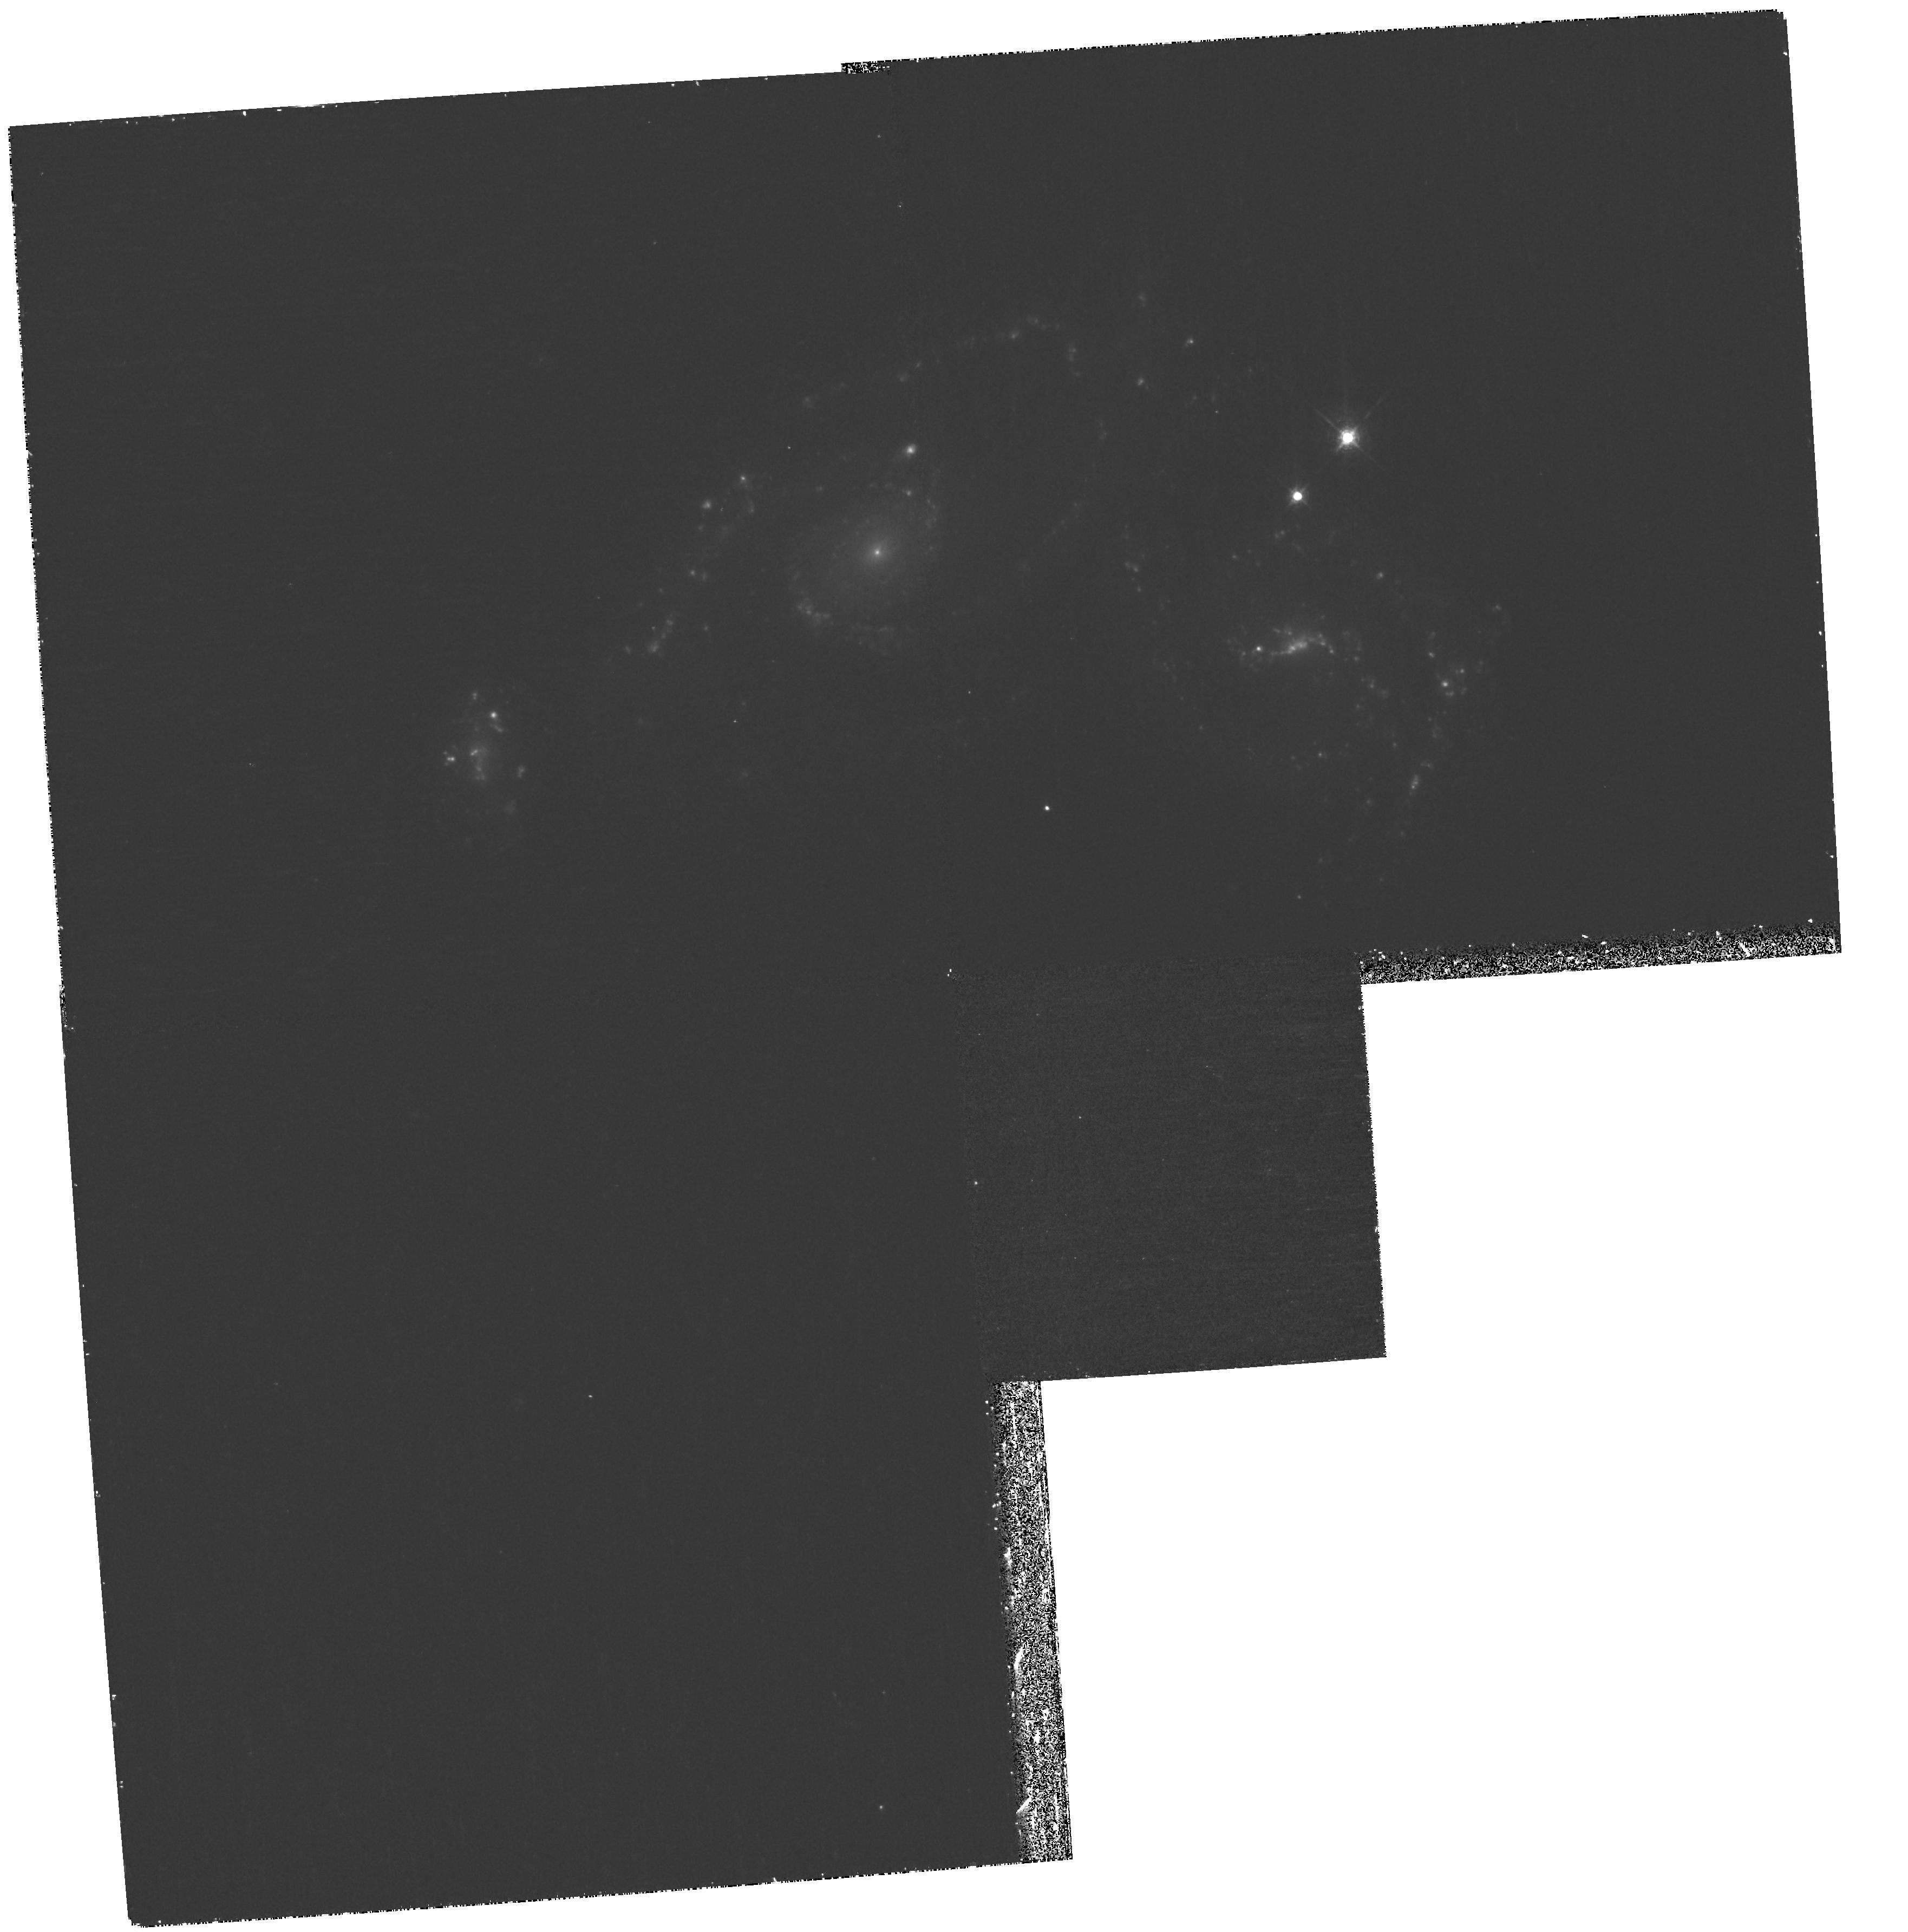
Target: NGC-5679
Instrument: WFPC2/PC
Filter: F673N
Exposure: 1.2 h
Observation ID: hst_11994_02_wfpc2_pc_f673n_ubap02

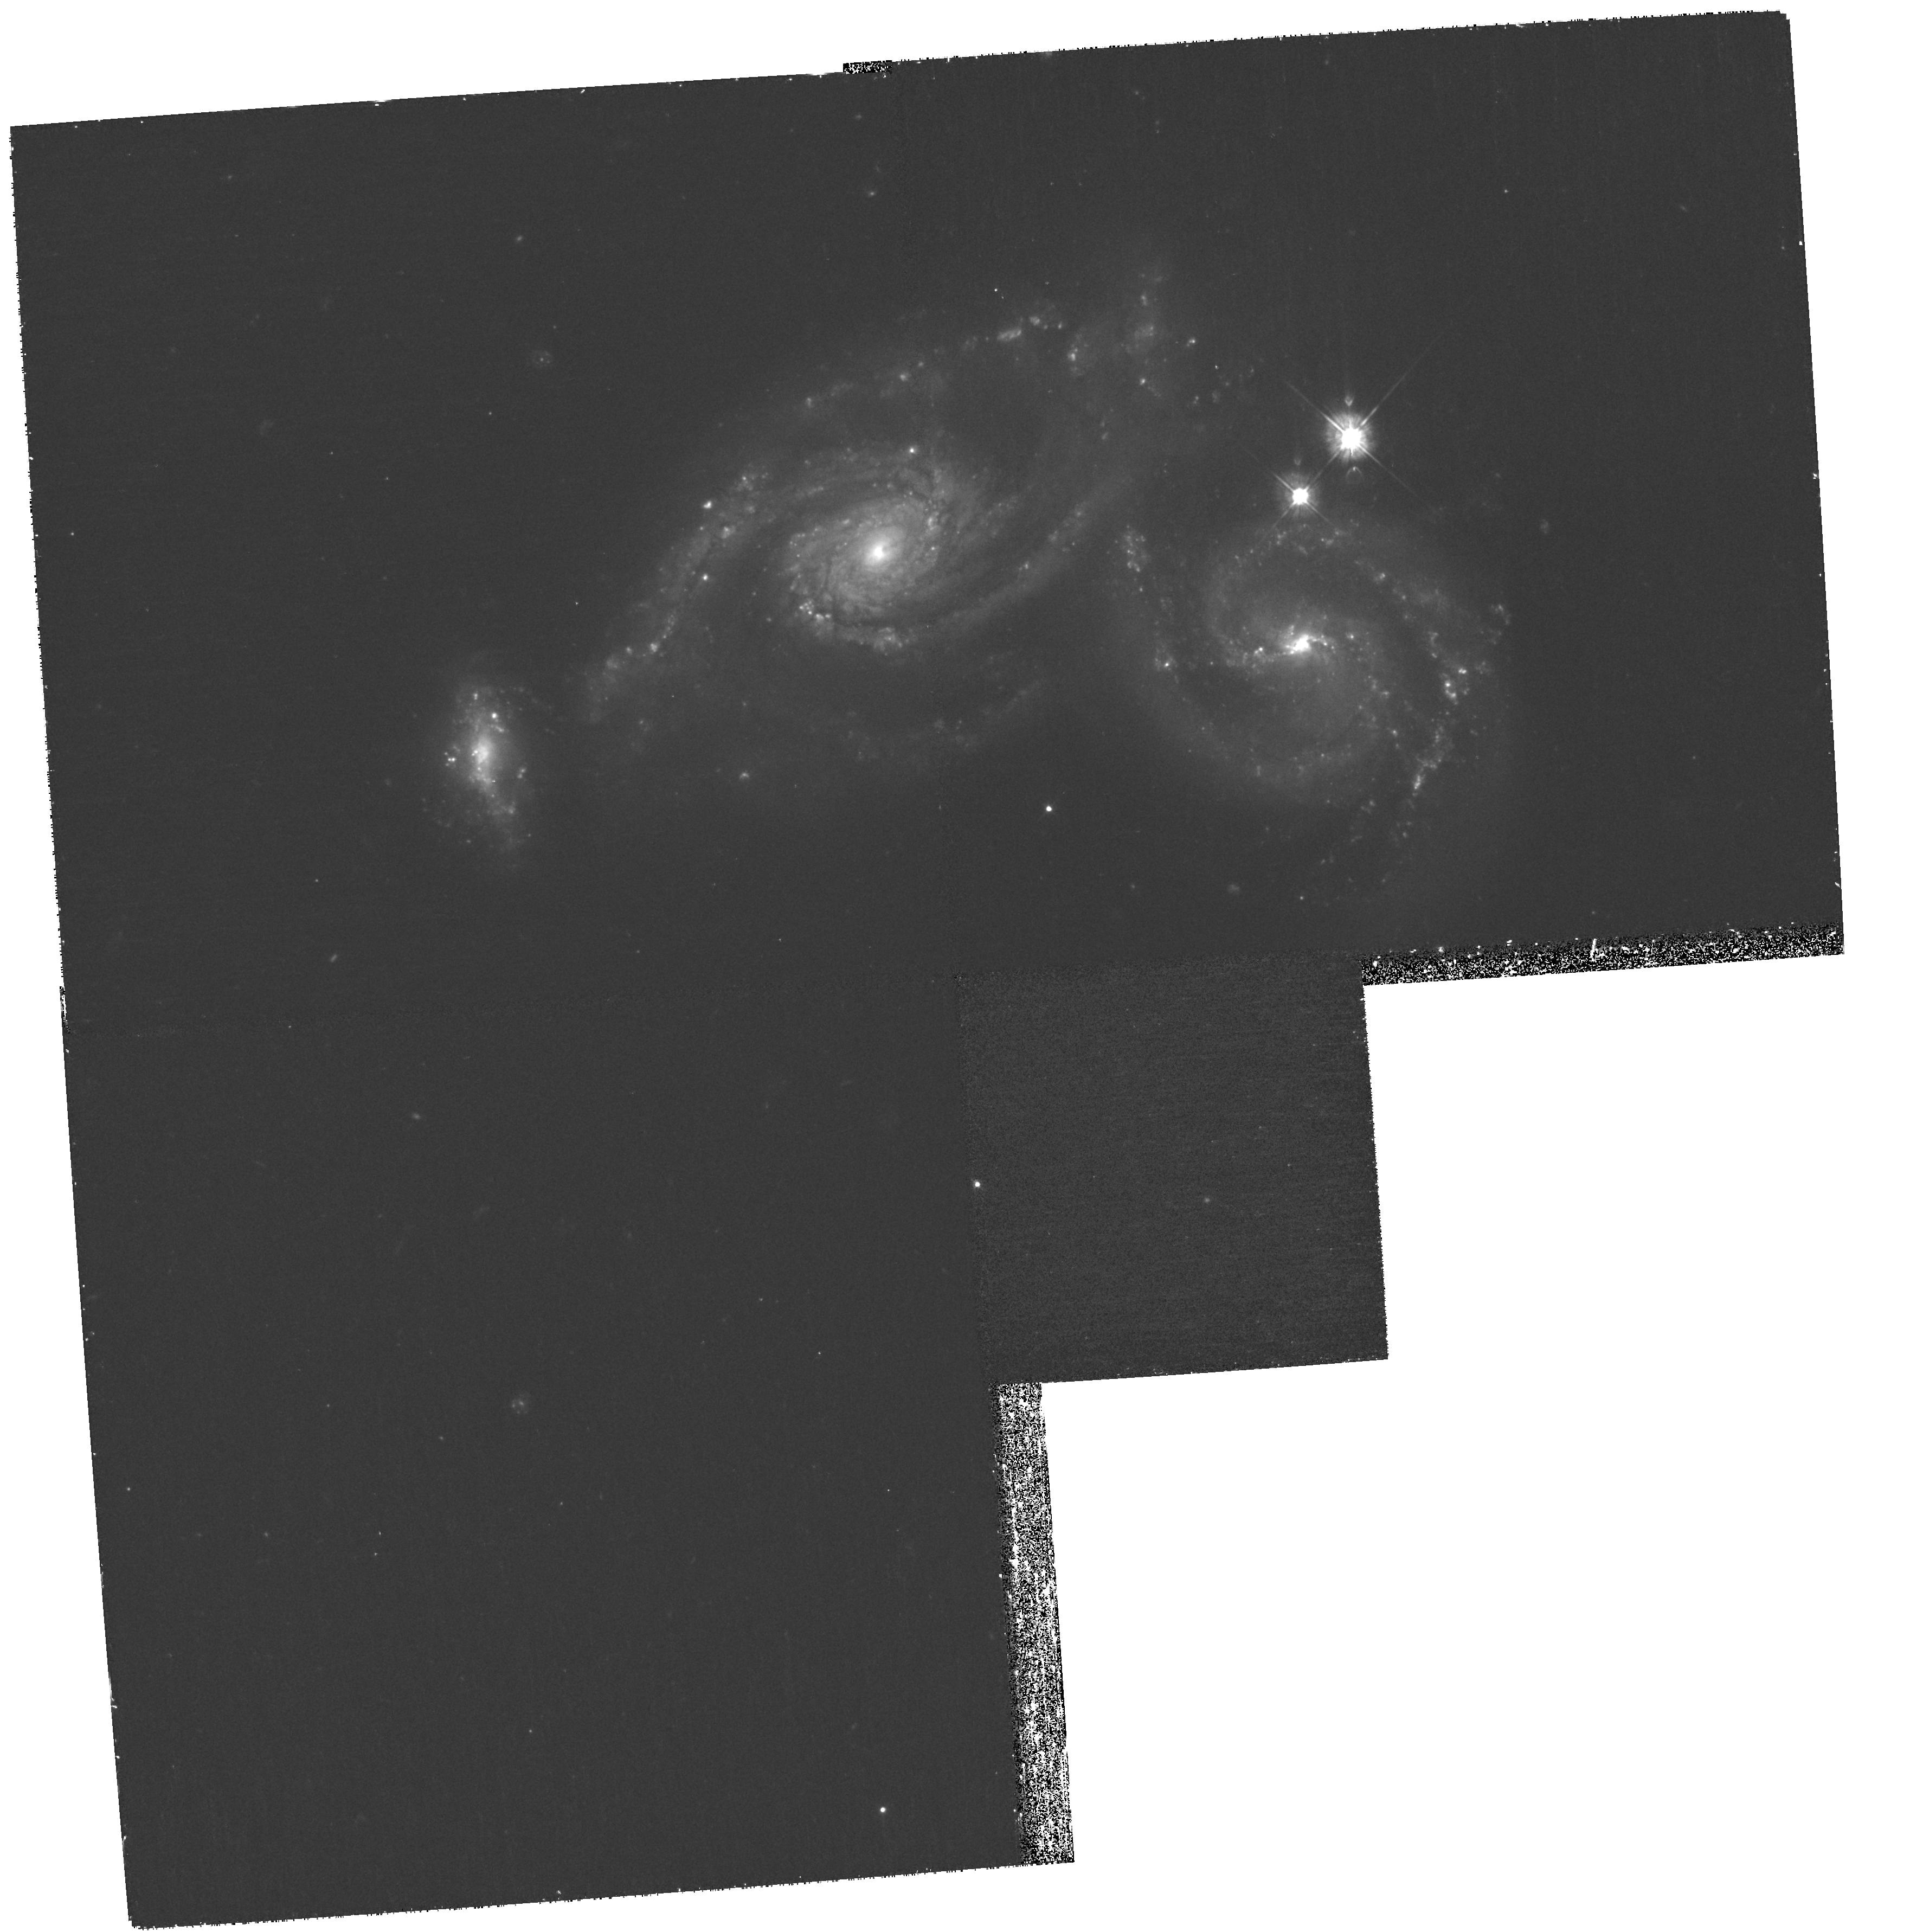
Target: NGC-5679
Instrument: WFPC2/PC
Filter: F450W
Exposure: 1.2 h
Observation ID: hst_11994_01_wfpc2_pc_f450w_ubap01

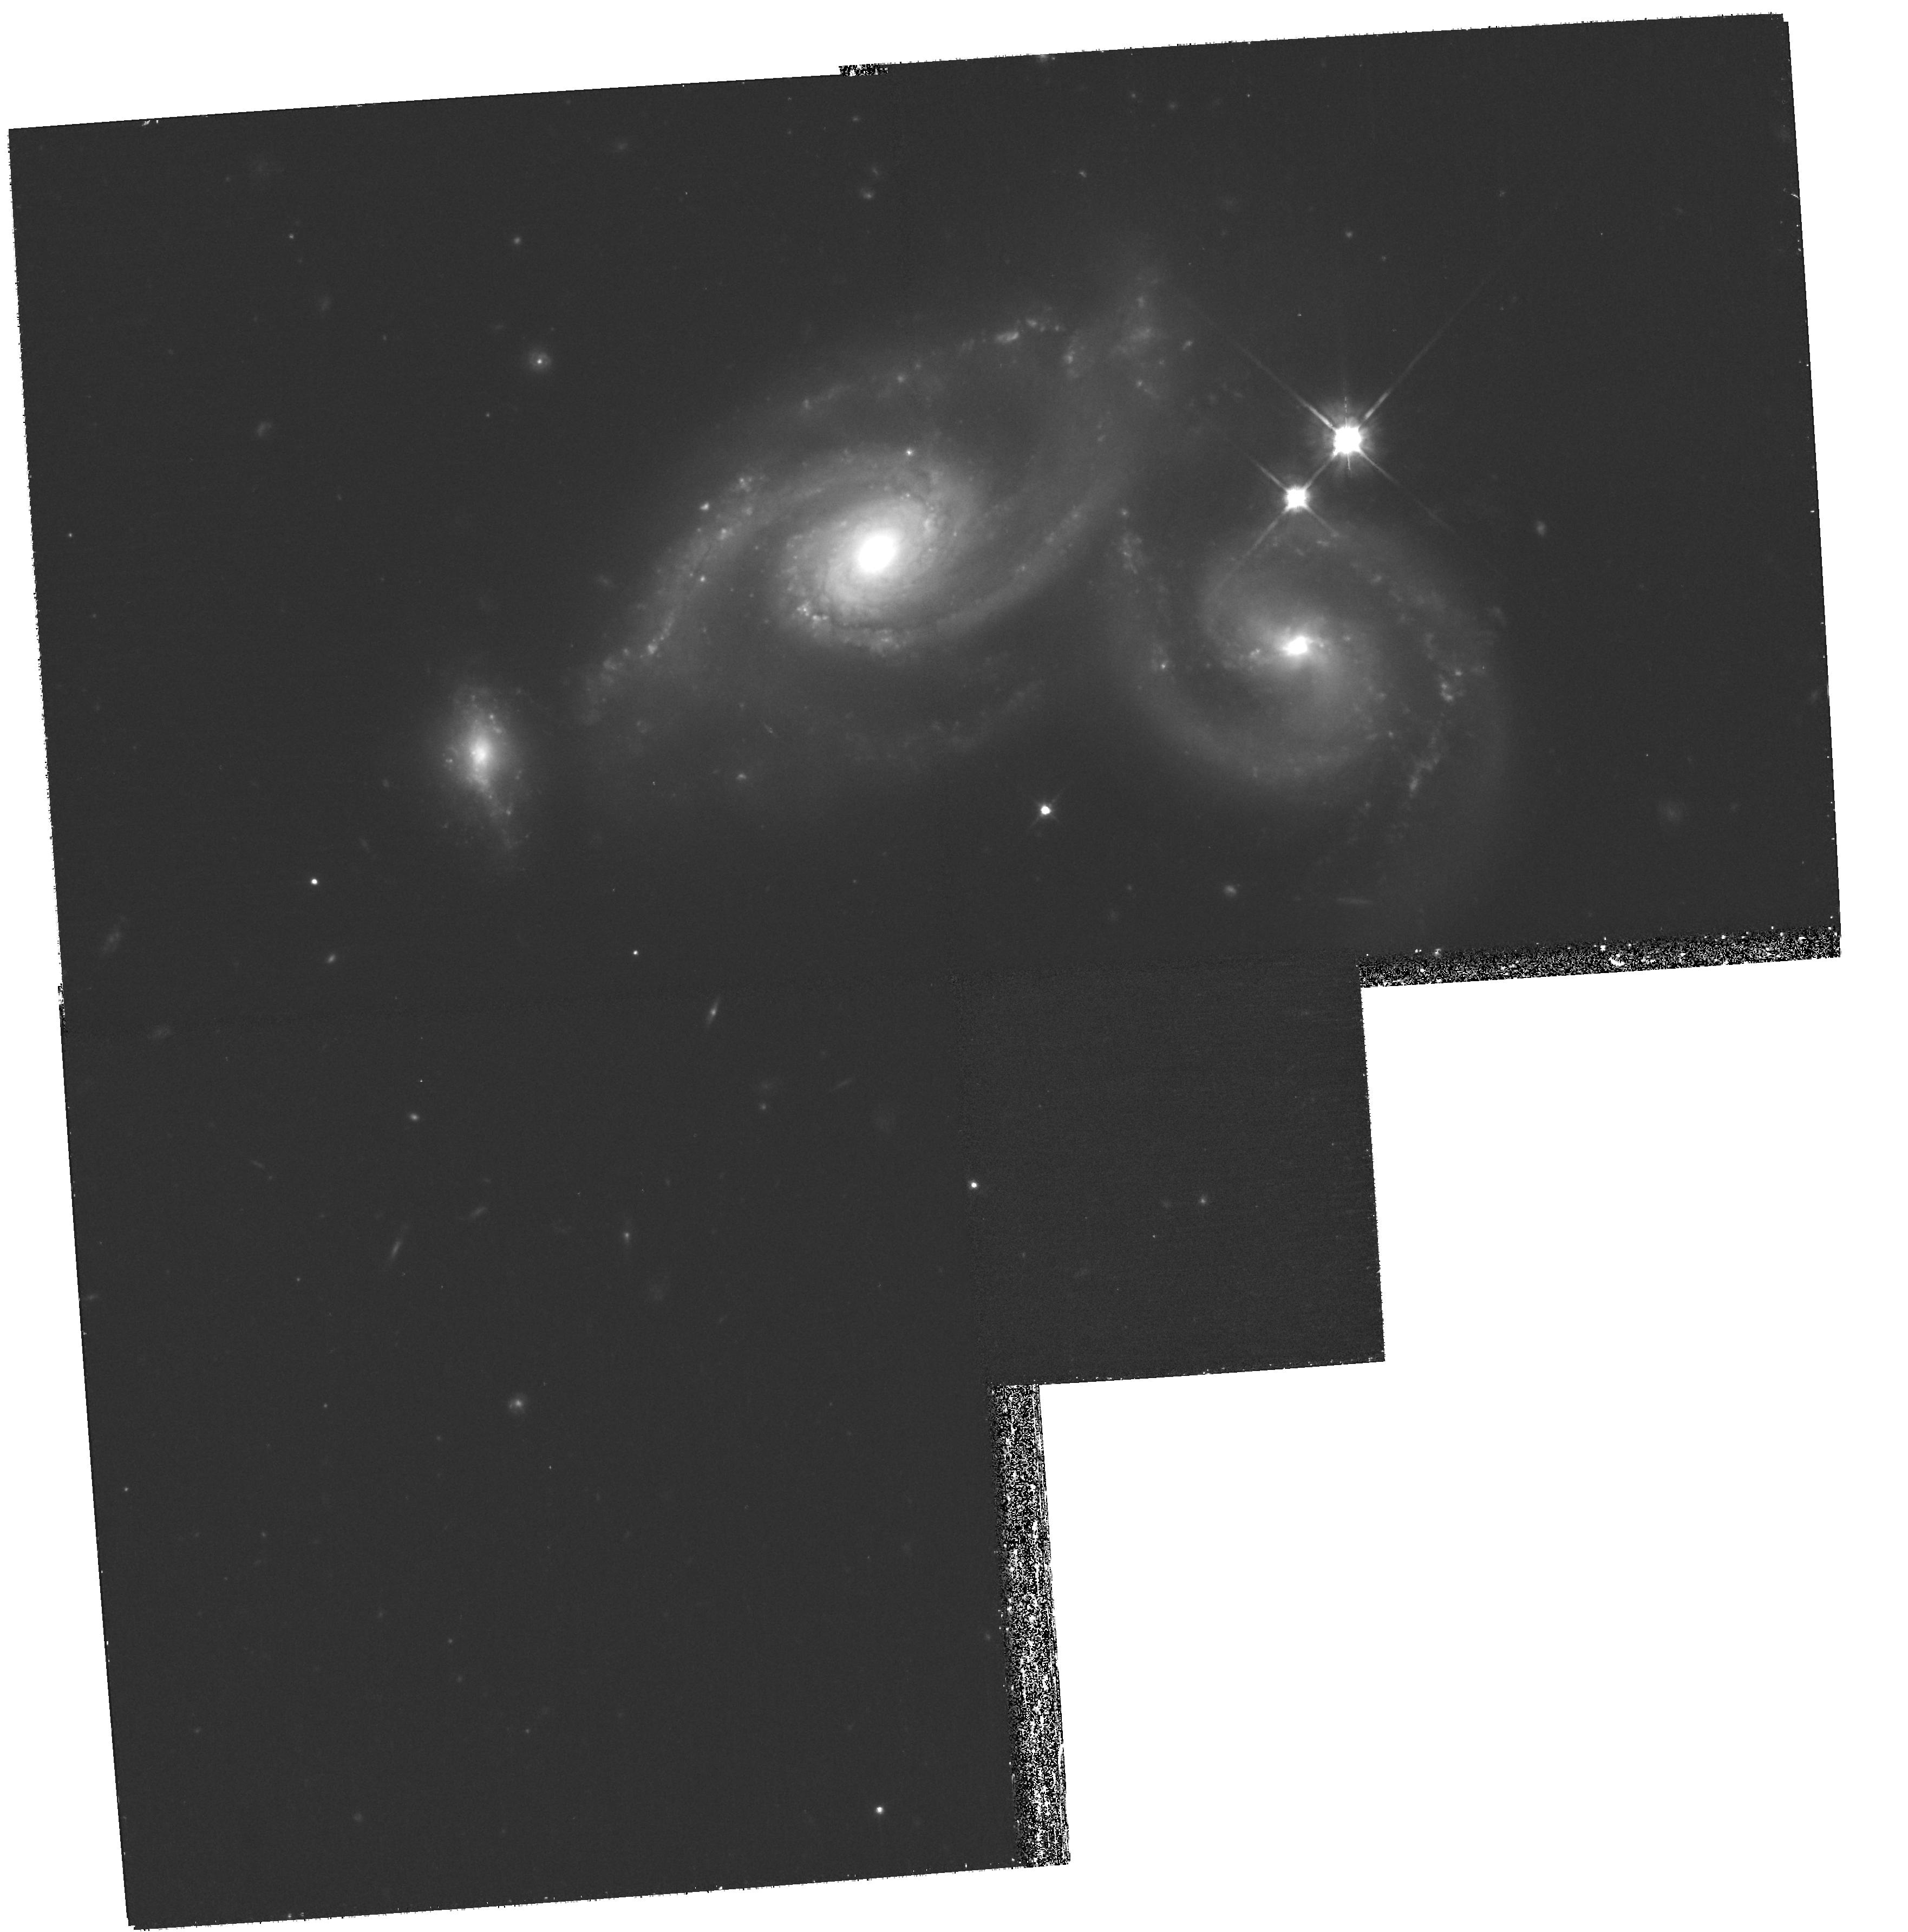
Target: NGC-5679
Instrument: WFPC2/PC
Filter: F814W
Exposure: 1.2 h
Observation ID: hst_11994_02_wfpc2_pc_f814w_ubap02

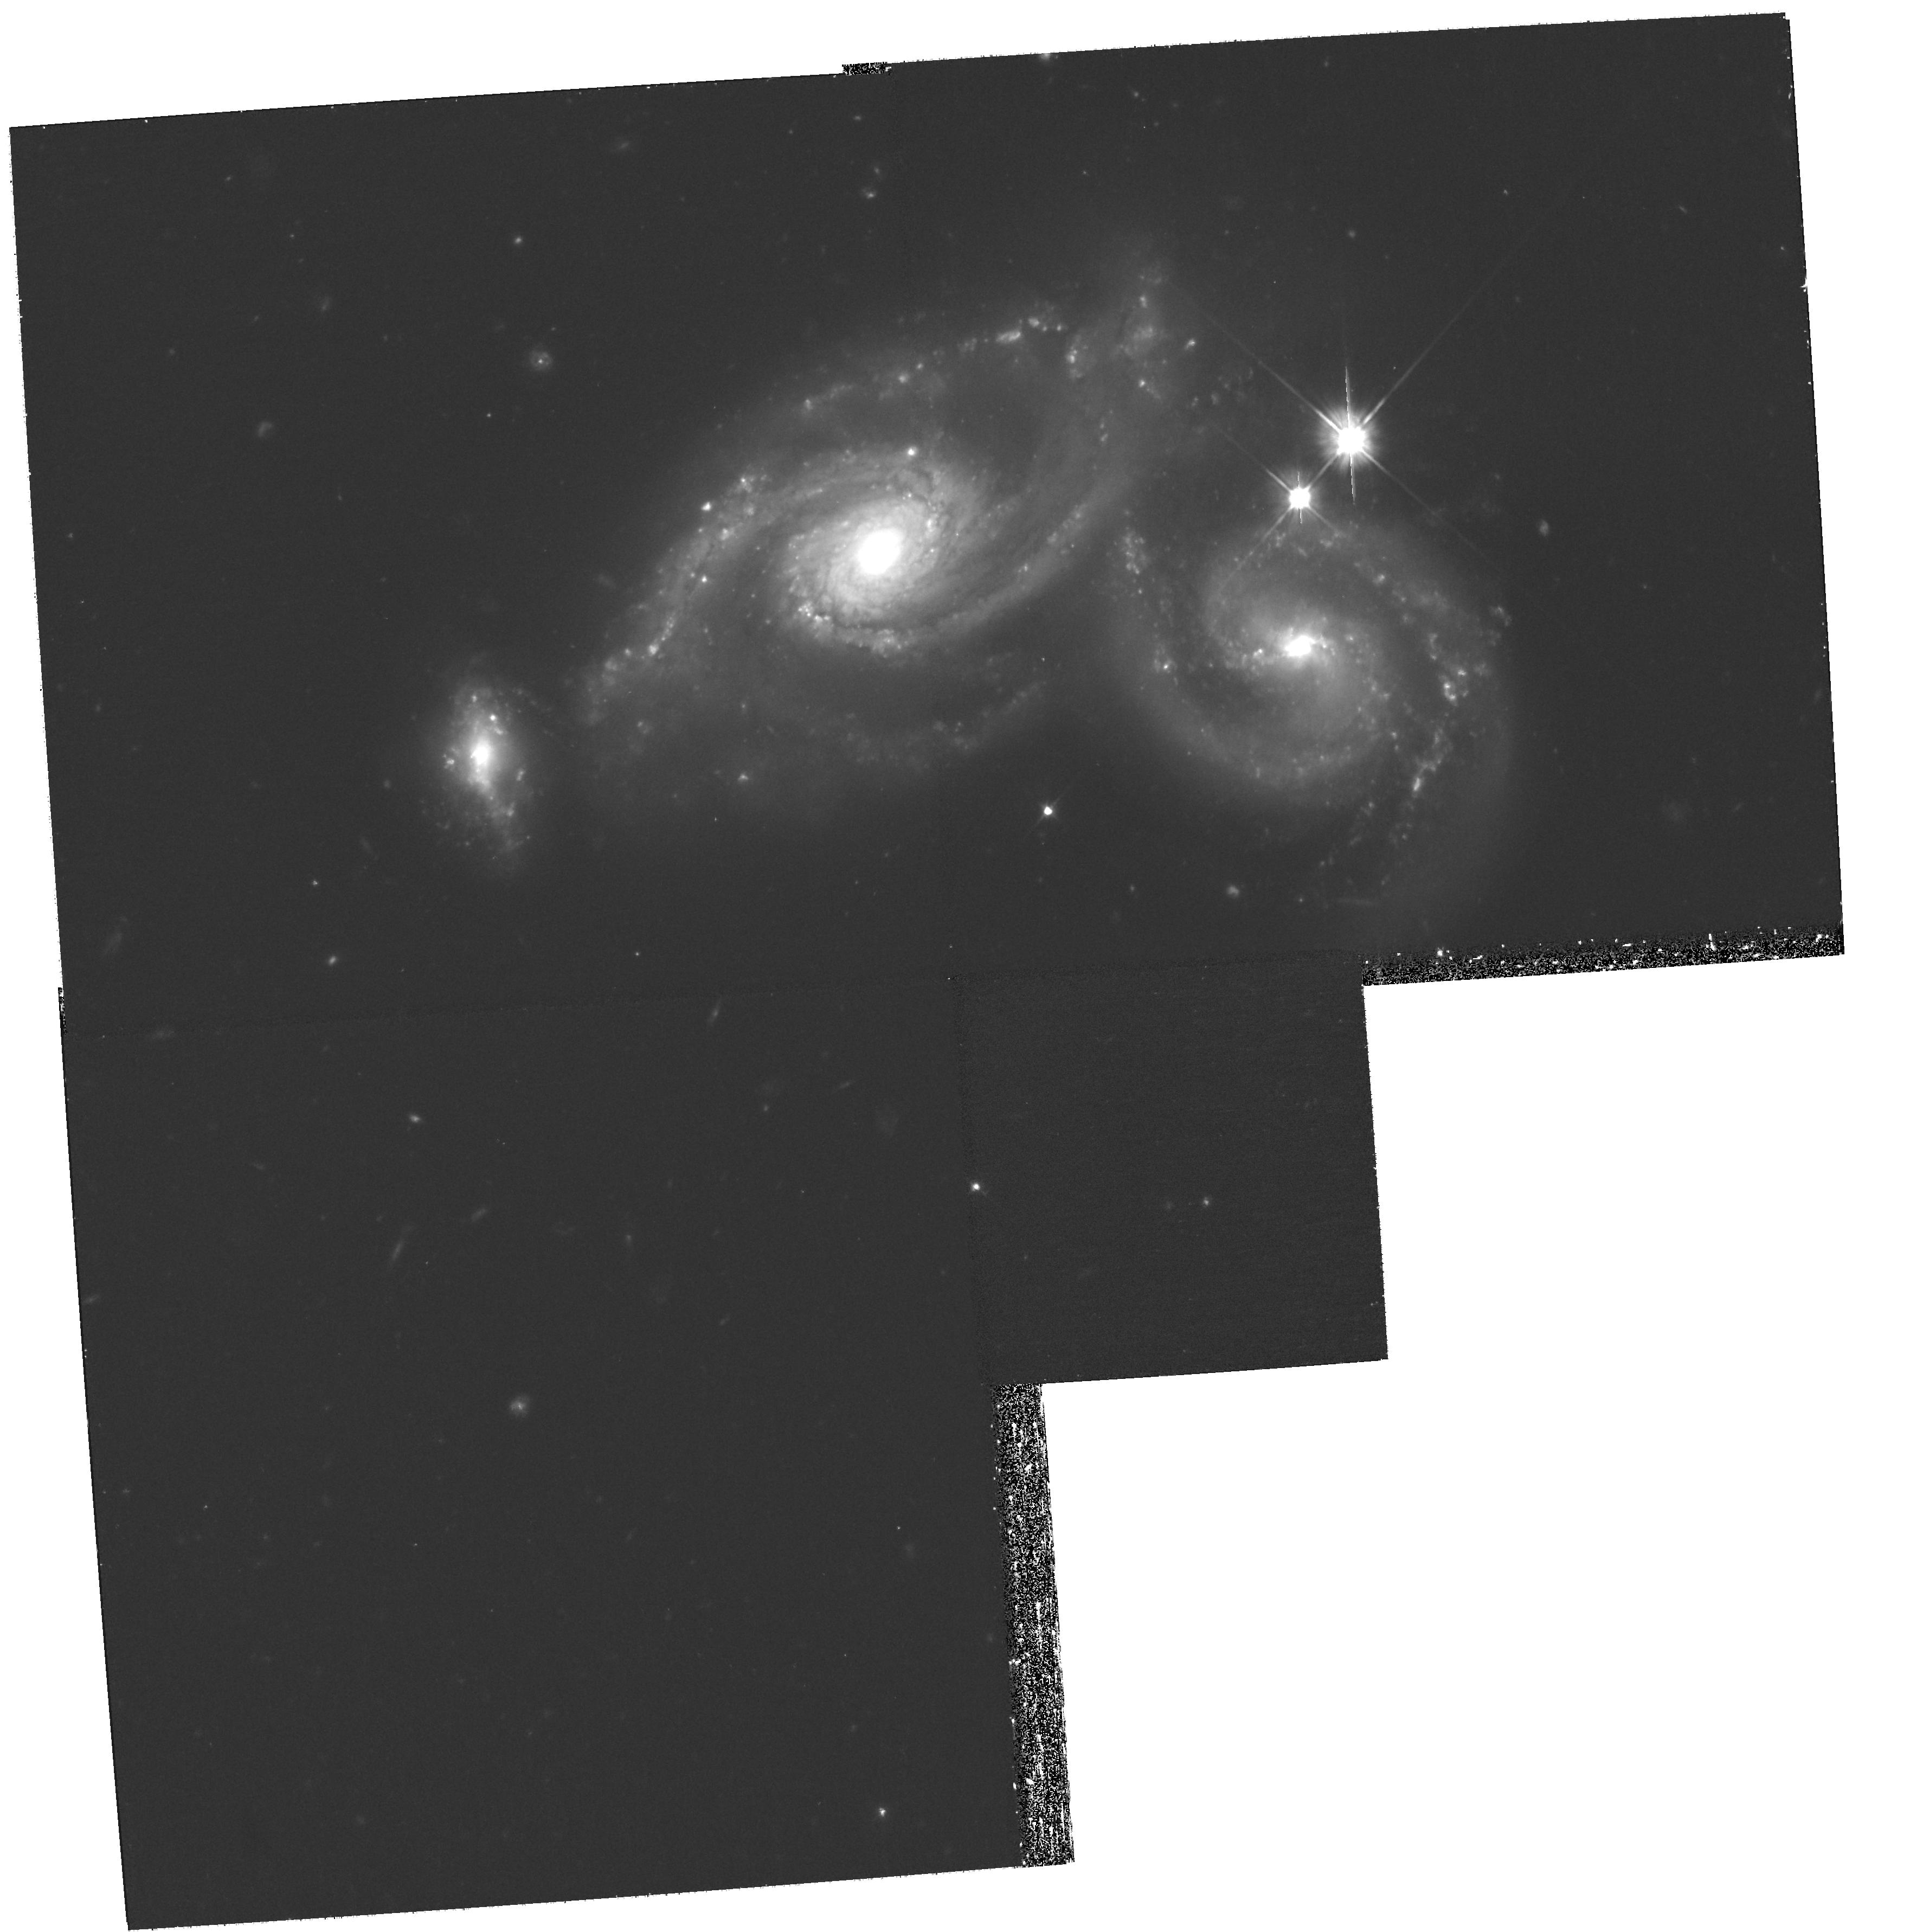
Target: NGC-5679
Instrument: WFPC2/PC
Filter: F606W
Exposure: 1.2 h
Observation ID: hst_11994_01_wfpc2_pc_f606w_ubap01

HST Participation in the IYA 100 Hours of Astronomy (PI: Livio, Mario)

As a leader in astronomical imaging and delivering Hubble science to the world, the Office of Public Outreach at Space Telescope Science Institute wishes to organize a Hubble Space Telescope participation in the 2009 International Year of Astronomy (IYA) event entitled ?100 Hours of Astronomy.? This cornerstone project, which will be held April 2 ? 5, 2009, will bring together observers from all over the world to use and look through telescopes to admire the heavens. We will have a public voting session that will highlight six astronomical objects that have never been viewed with Hubble. Objects have been preselected to fit in the field of view of the WFPC2 camera, and that are observable during the April viewing window. The voting session will close on March 1st, 2009, and the most popular candidate will be observed and released during the ?100 Hours of Astronomy? event. Observations will be made with four filters for a composite press release image. We ask for eight orbits of Hubble time from the Director?s Discretionary pool of orbits. This will allow a modest amount of S/N for the candidate that will be selected. The archive science data products will become public at the time of release.